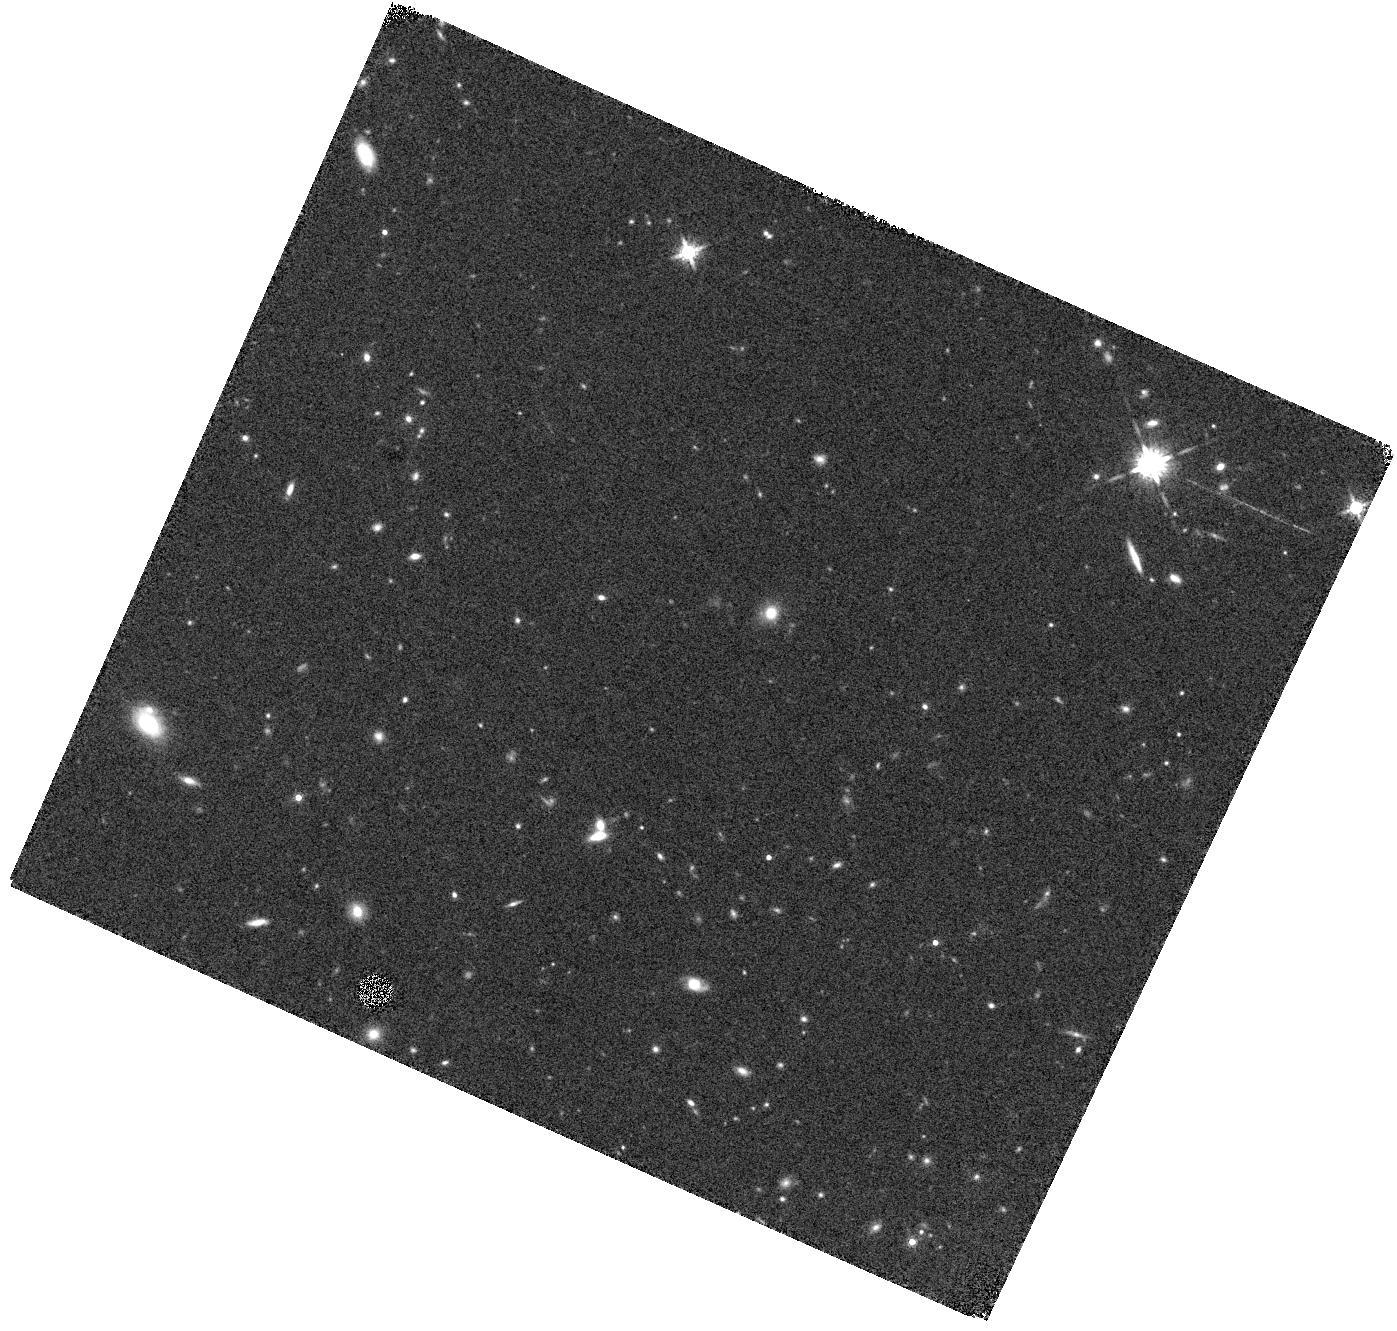
Target: WFC3-PEAK2-7. Instrument: WFC3/IR. Filter: F160W. Exposure: 12 min. Observation ID: hst_16684_61_wfc3_ir_f160w_ienn61

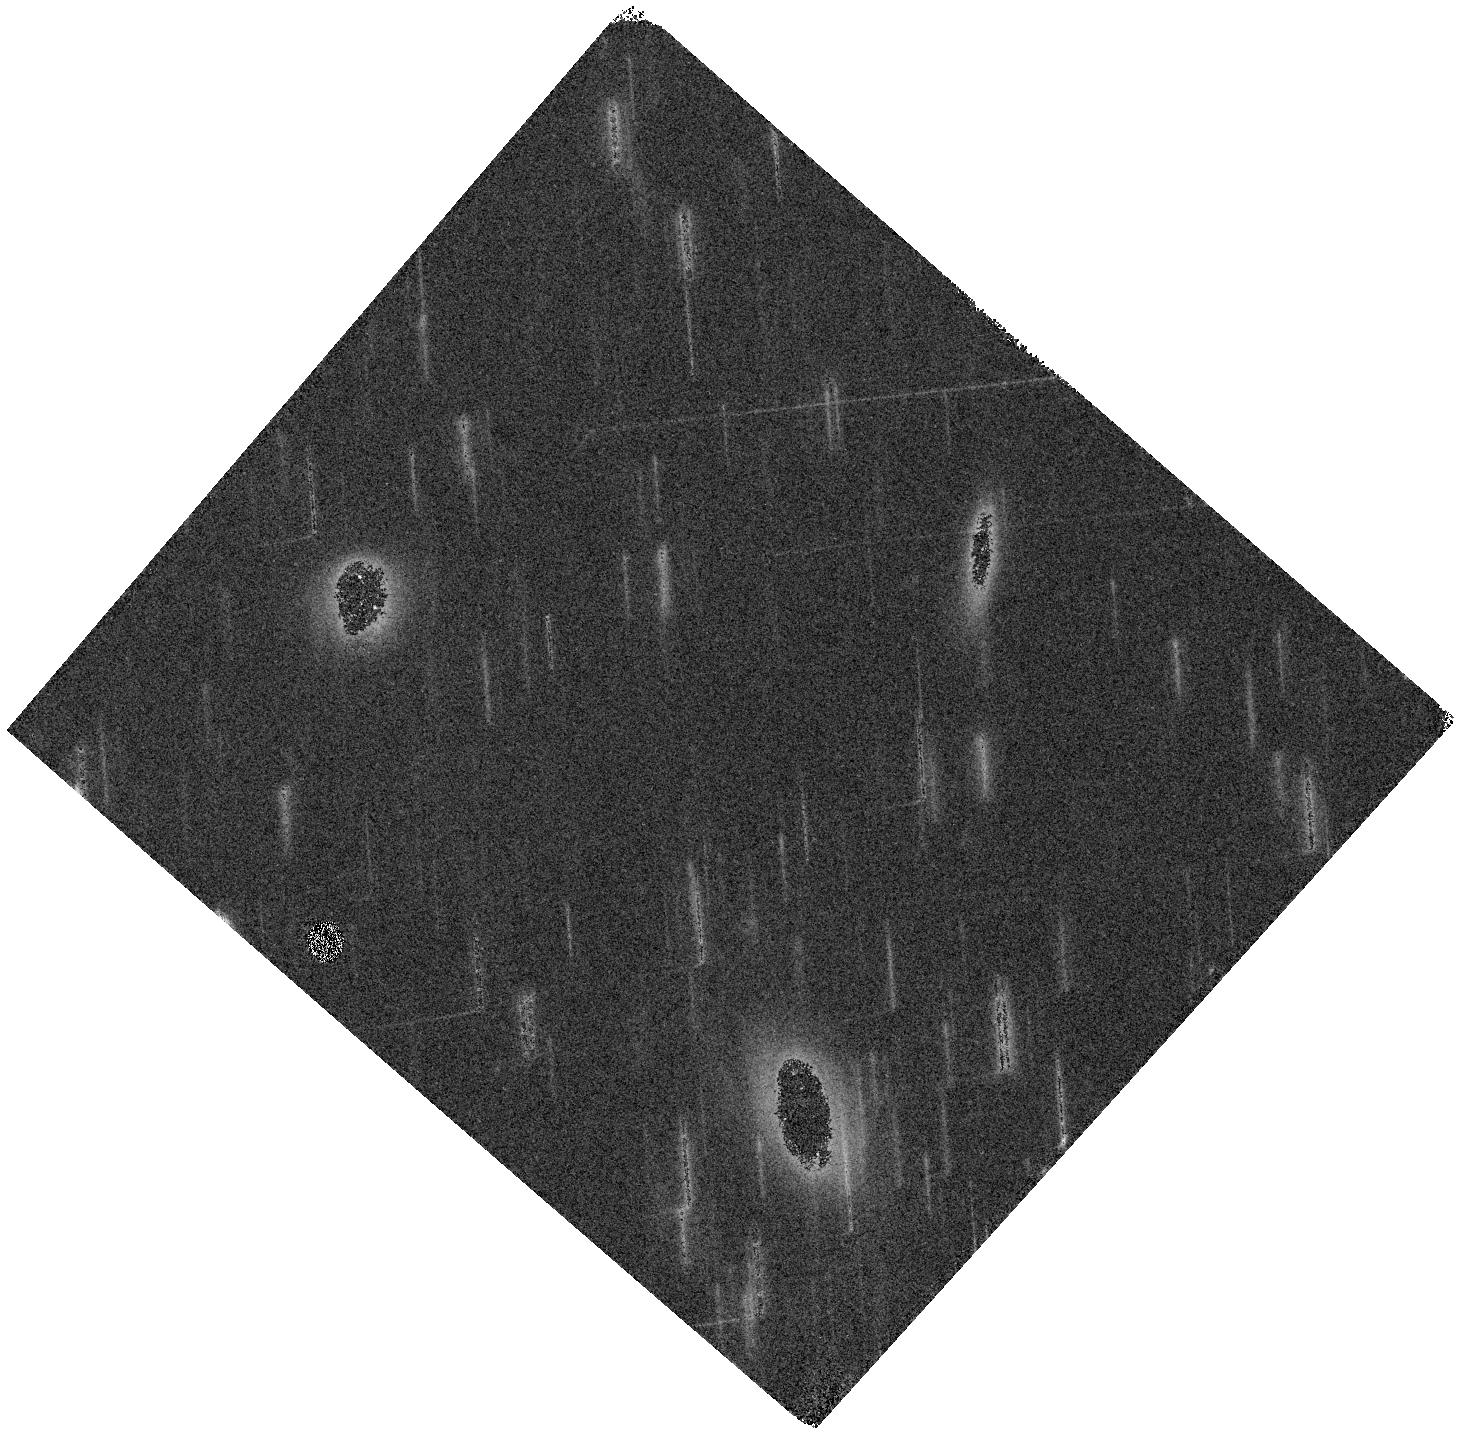
Target: WFC3-PEAK4-2. Instrument: WFC3/IR. Filter: F160W. Exposure: 6 min. Observation ID: hst_16684_99_wfc3_ir_f160w_ienn99

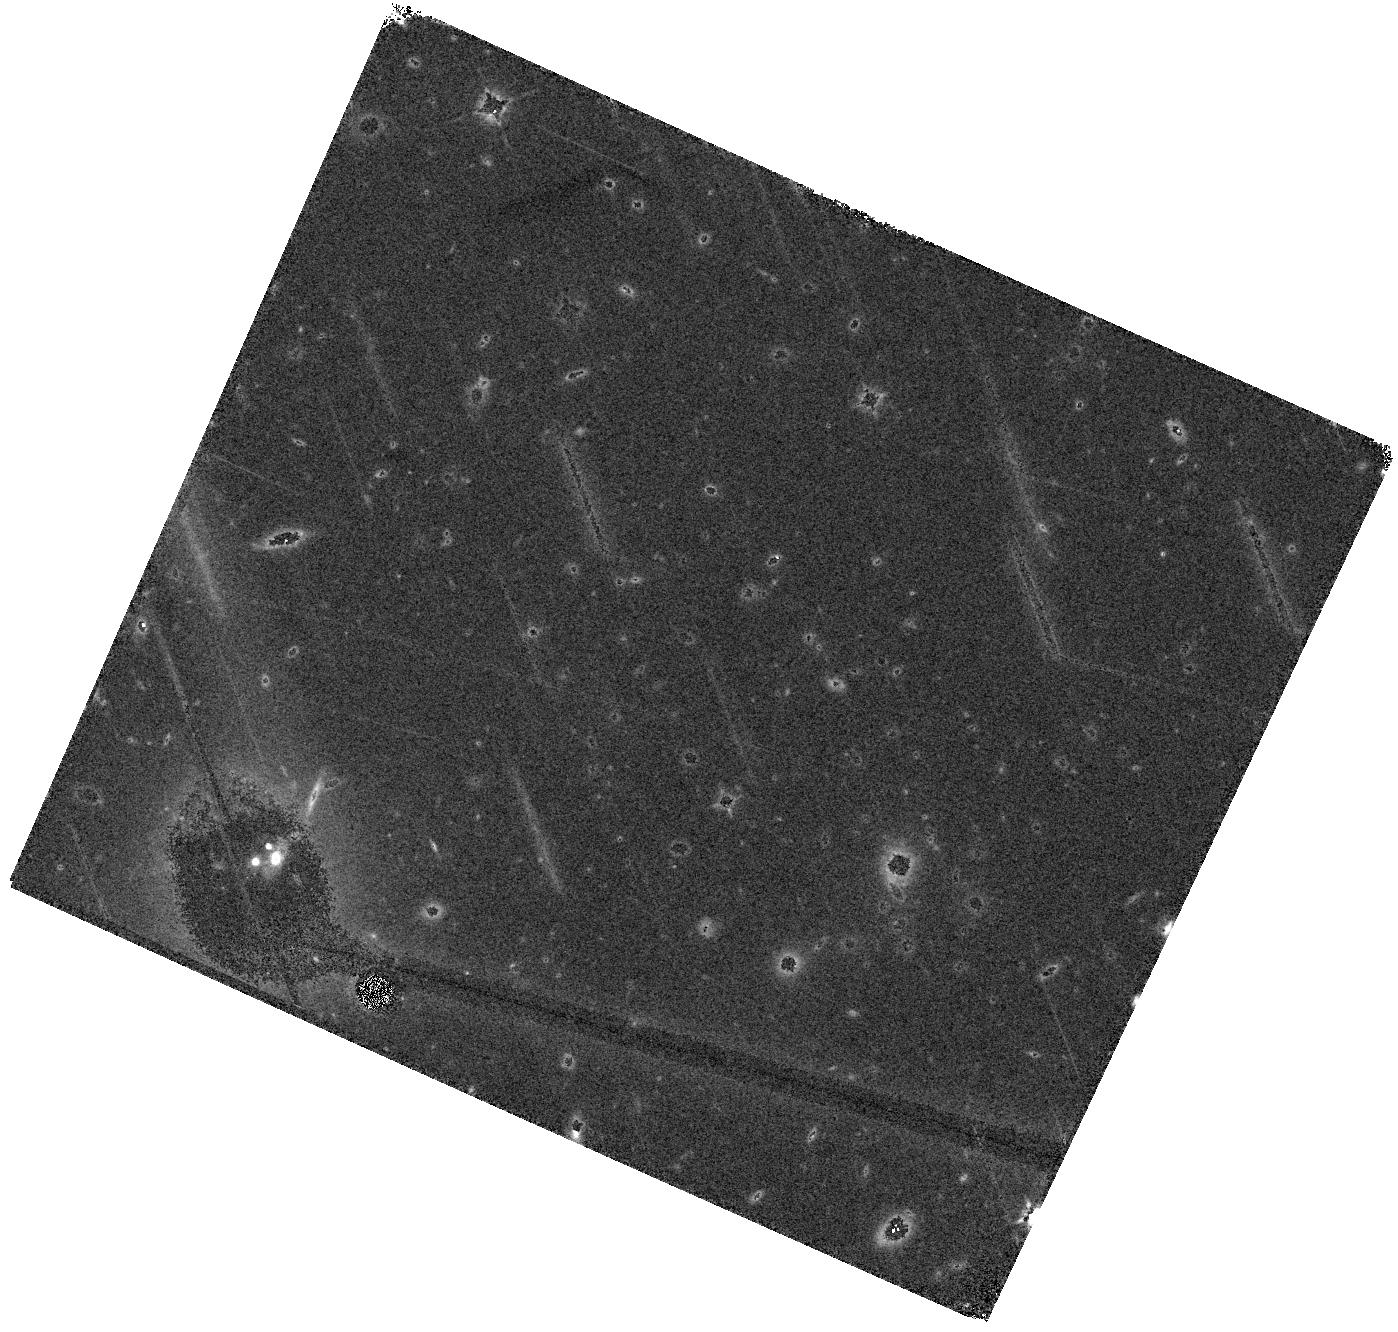
Target: WFC3-PEAK1-2. Instrument: WFC3/IR. Filter: F160W. Exposure: 12 min. Observation ID: hst_16684_02_wfc3_ir_f160w_ienn02

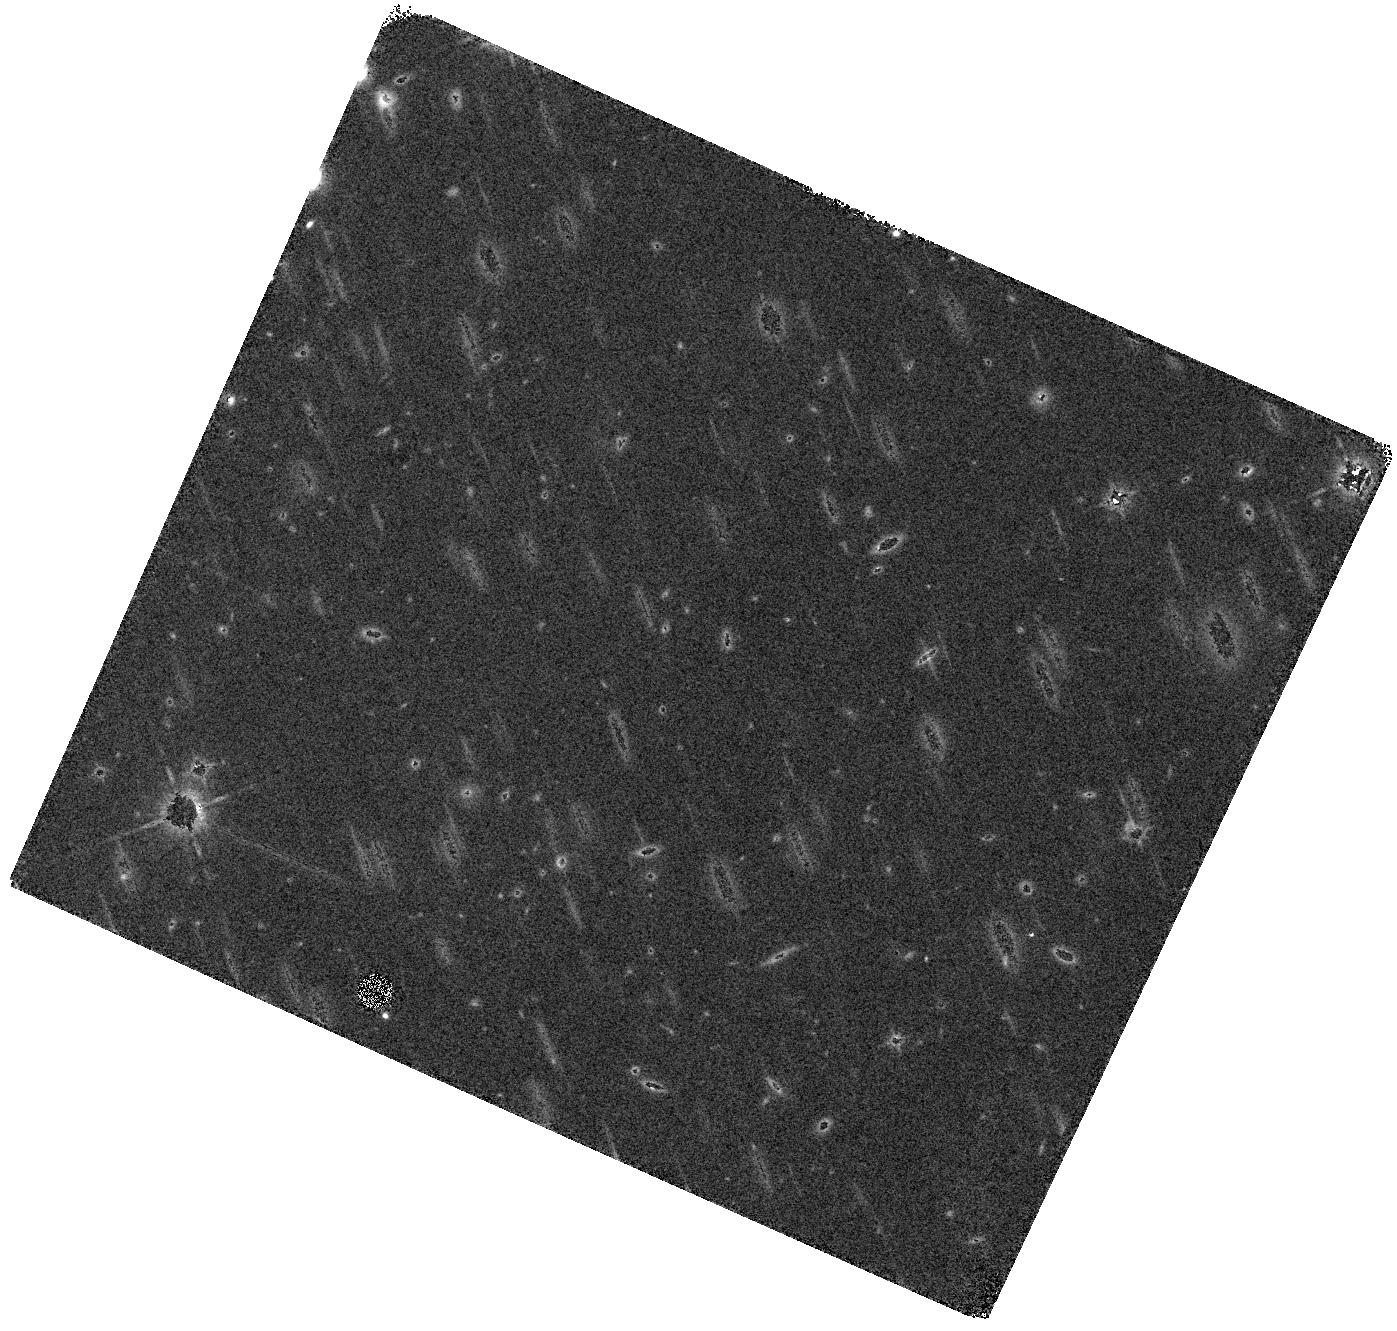
Target: WFC3-PEAK3N7-2. Instrument: WFC3/IR. Filter: F160W. Exposure: 12 min. Observation ID: hst_16684_16_wfc3_ir_f160w_ienn16

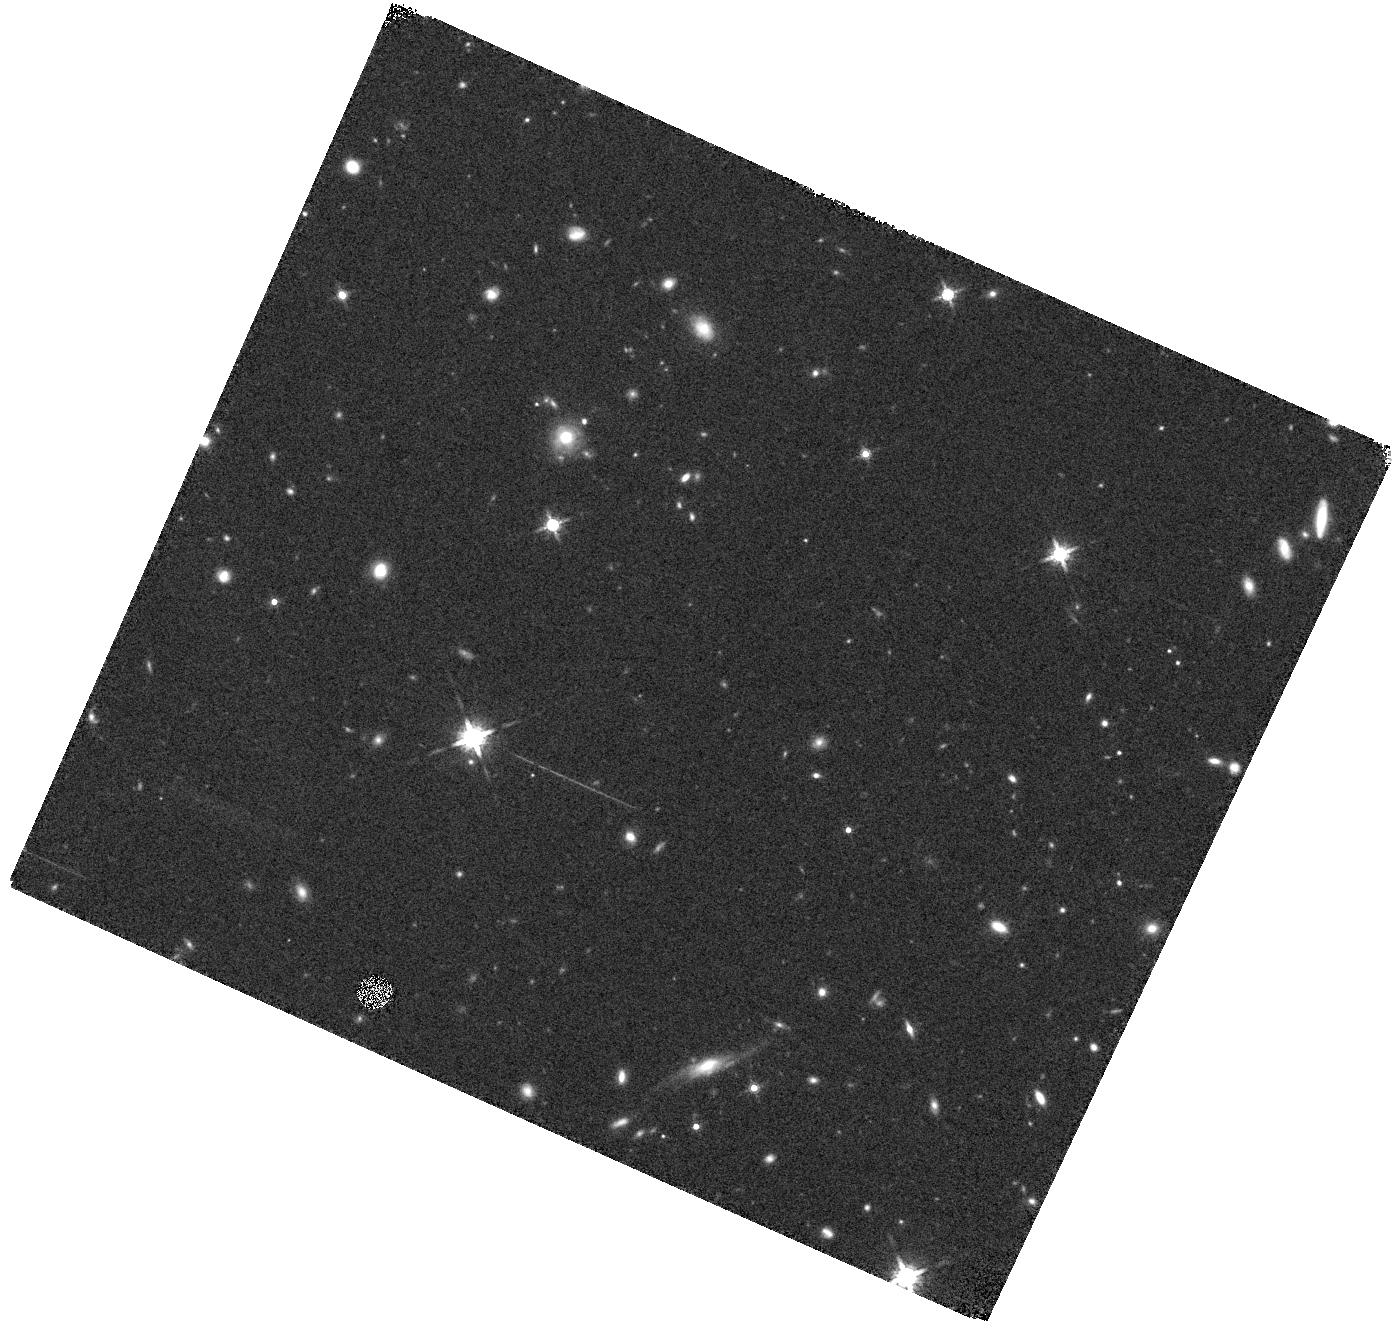
Target: WFC3-PEAK1-4. Instrument: WFC3/IR. Filter: F160W. Exposure: 12 min. Observation ID: hst_16684_04_wfc3_ir_f160w_ienn04

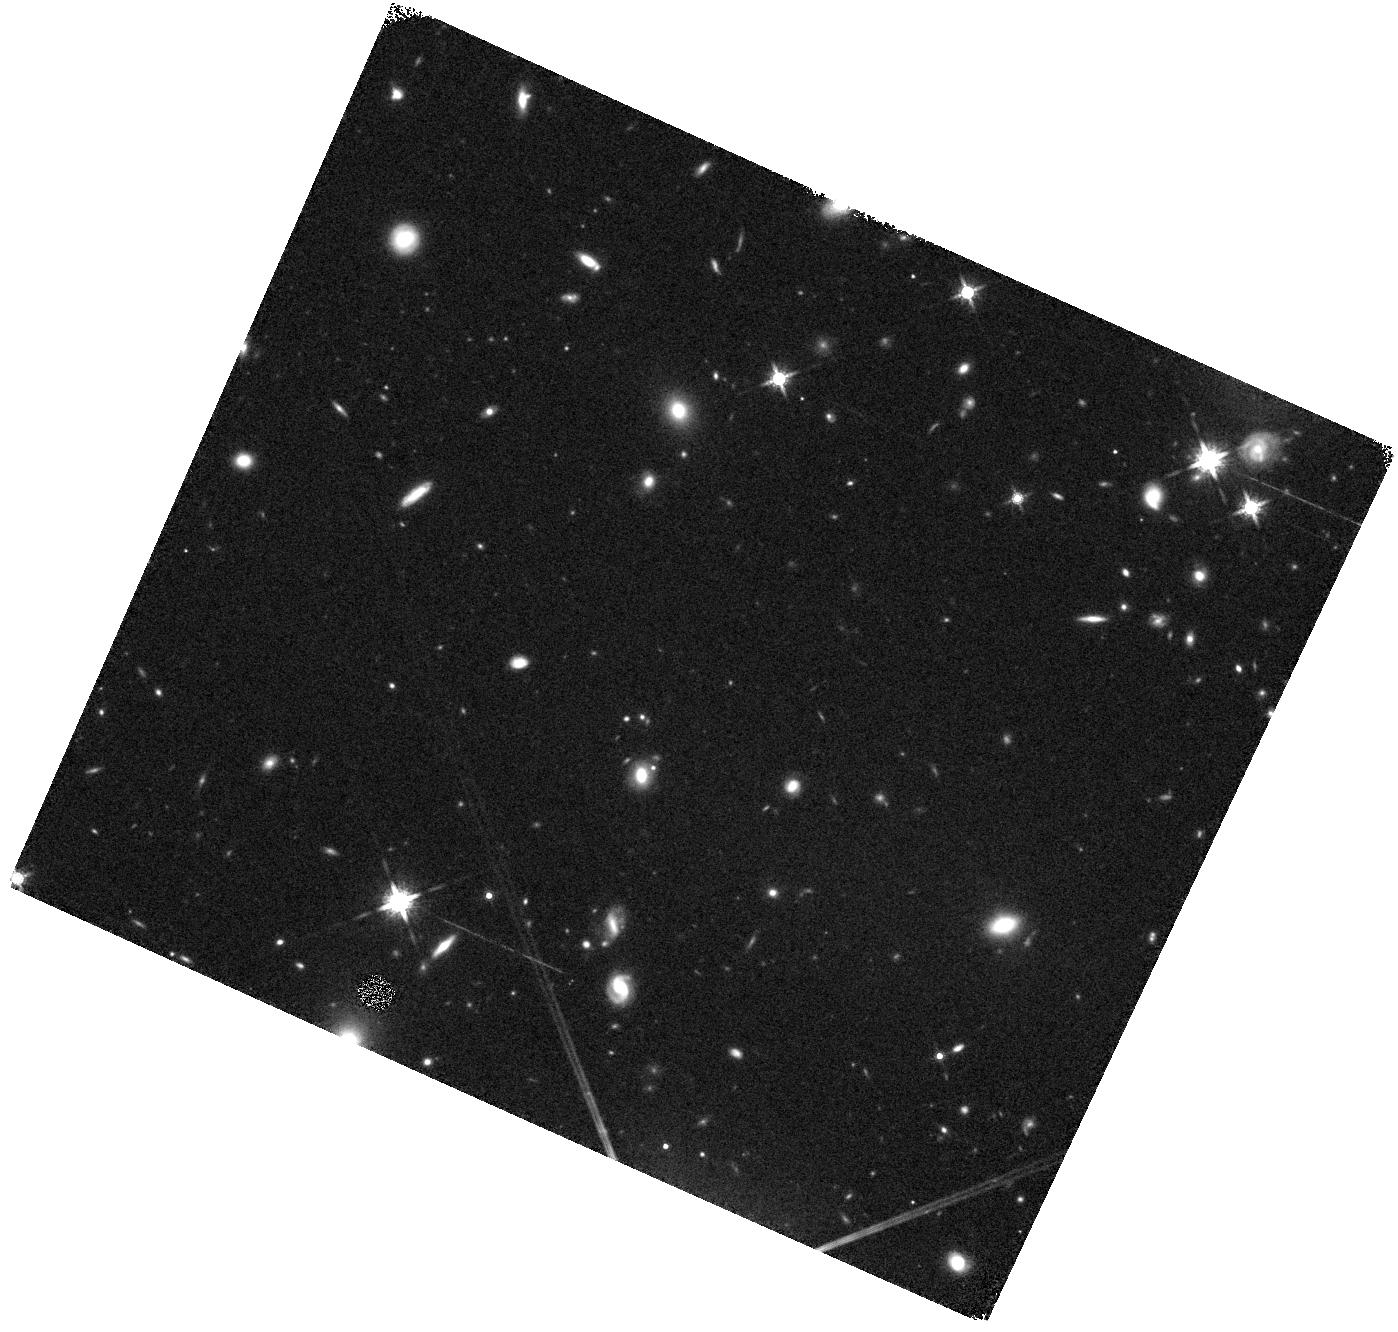
Target: WFC3-PEAK1-1. Instrument: WFC3/IR. Filter: F160W. Exposure: 12 min. Observation ID: hst_16684_01_wfc3_ir_f160w_ienn01

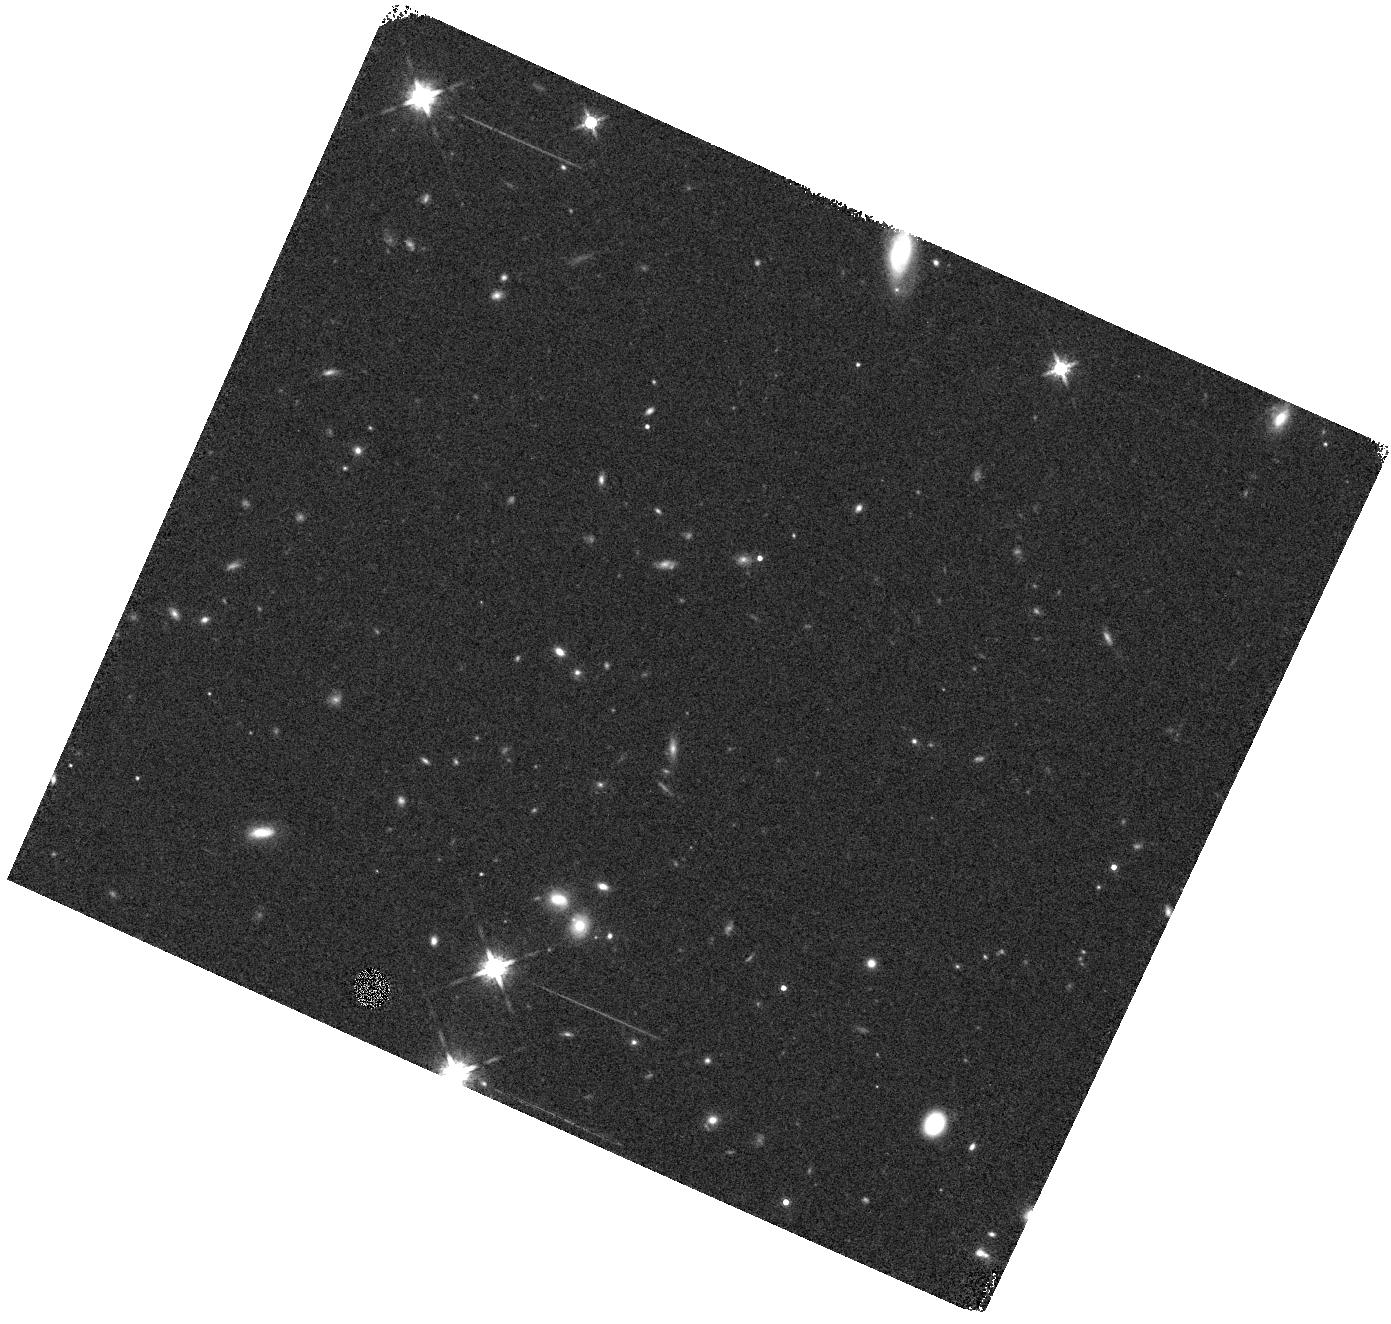
Target: WFC3-PEAK3N7-1. Instrument: WFC3/IR. Filter: F160W. Exposure: 6 min. Observation ID: hst_16684_65_wfc3_ir_f160w_ienn65

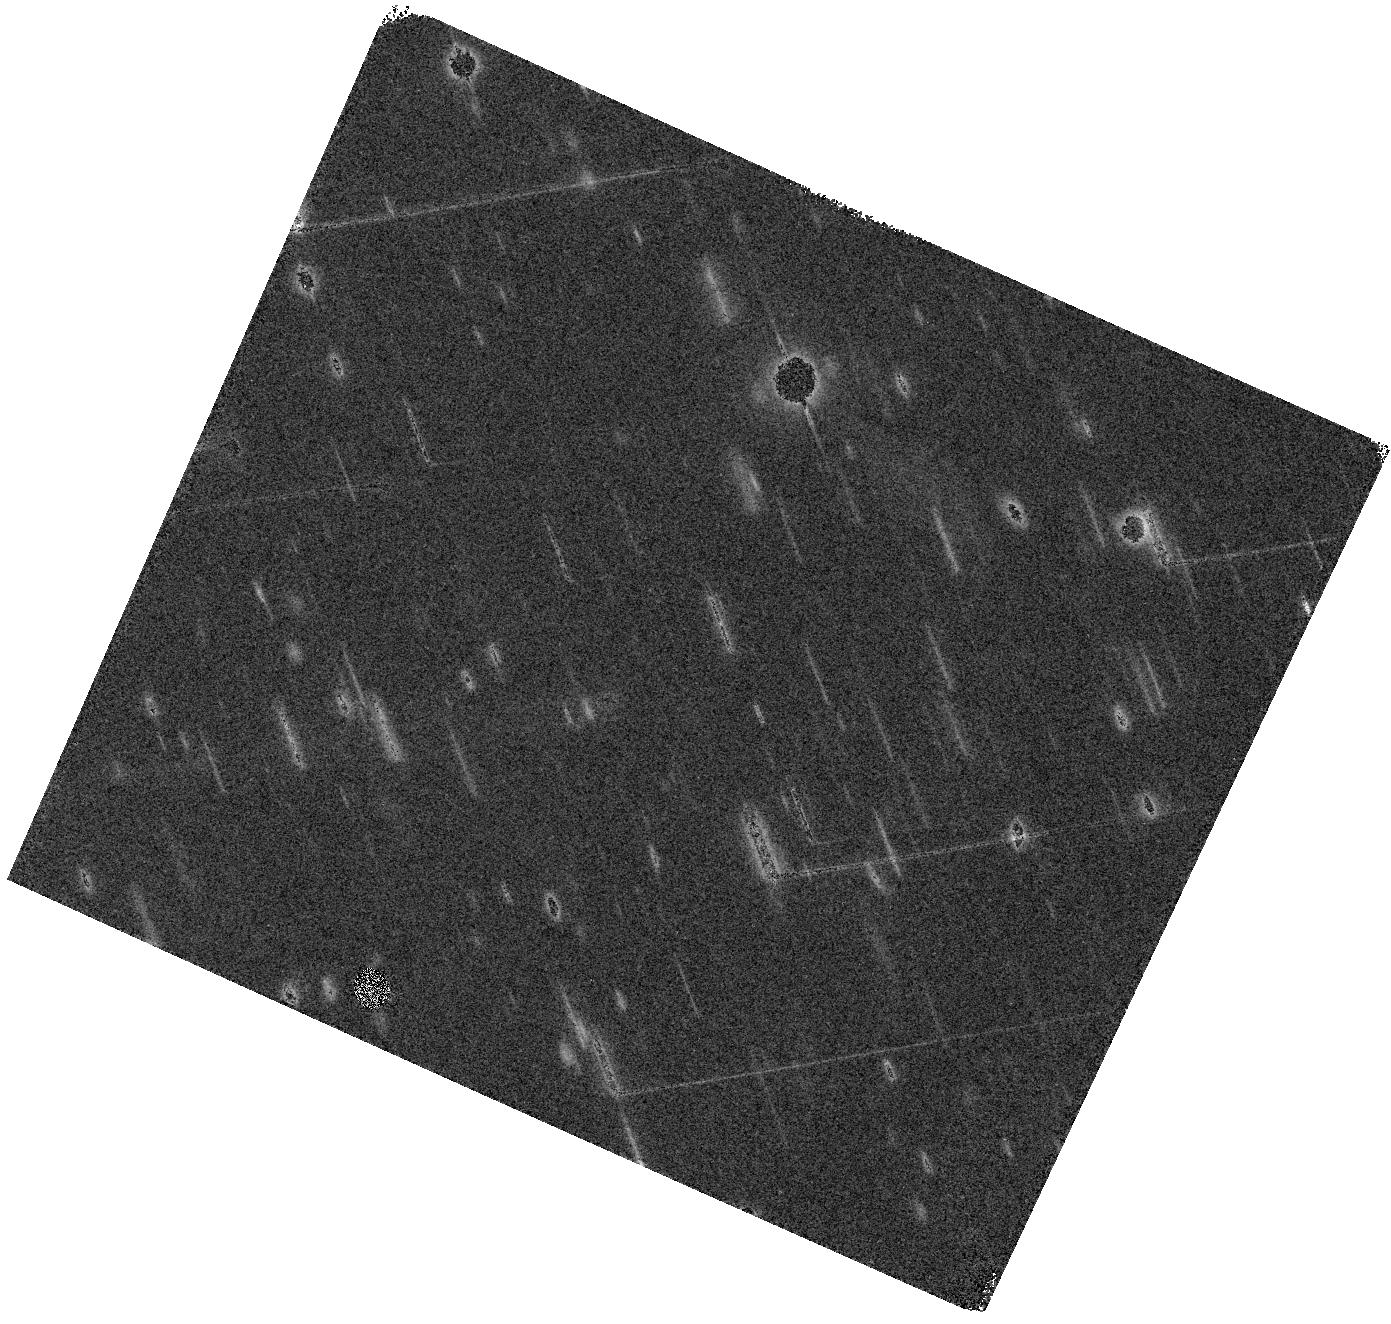
Target: WFC3-PEAK4N5-1. Instrument: WFC3/IR. Filter: F160W. Exposure: 6 min. Observation ID: hst_16684_73_wfc3_ir_f160w_ienn73

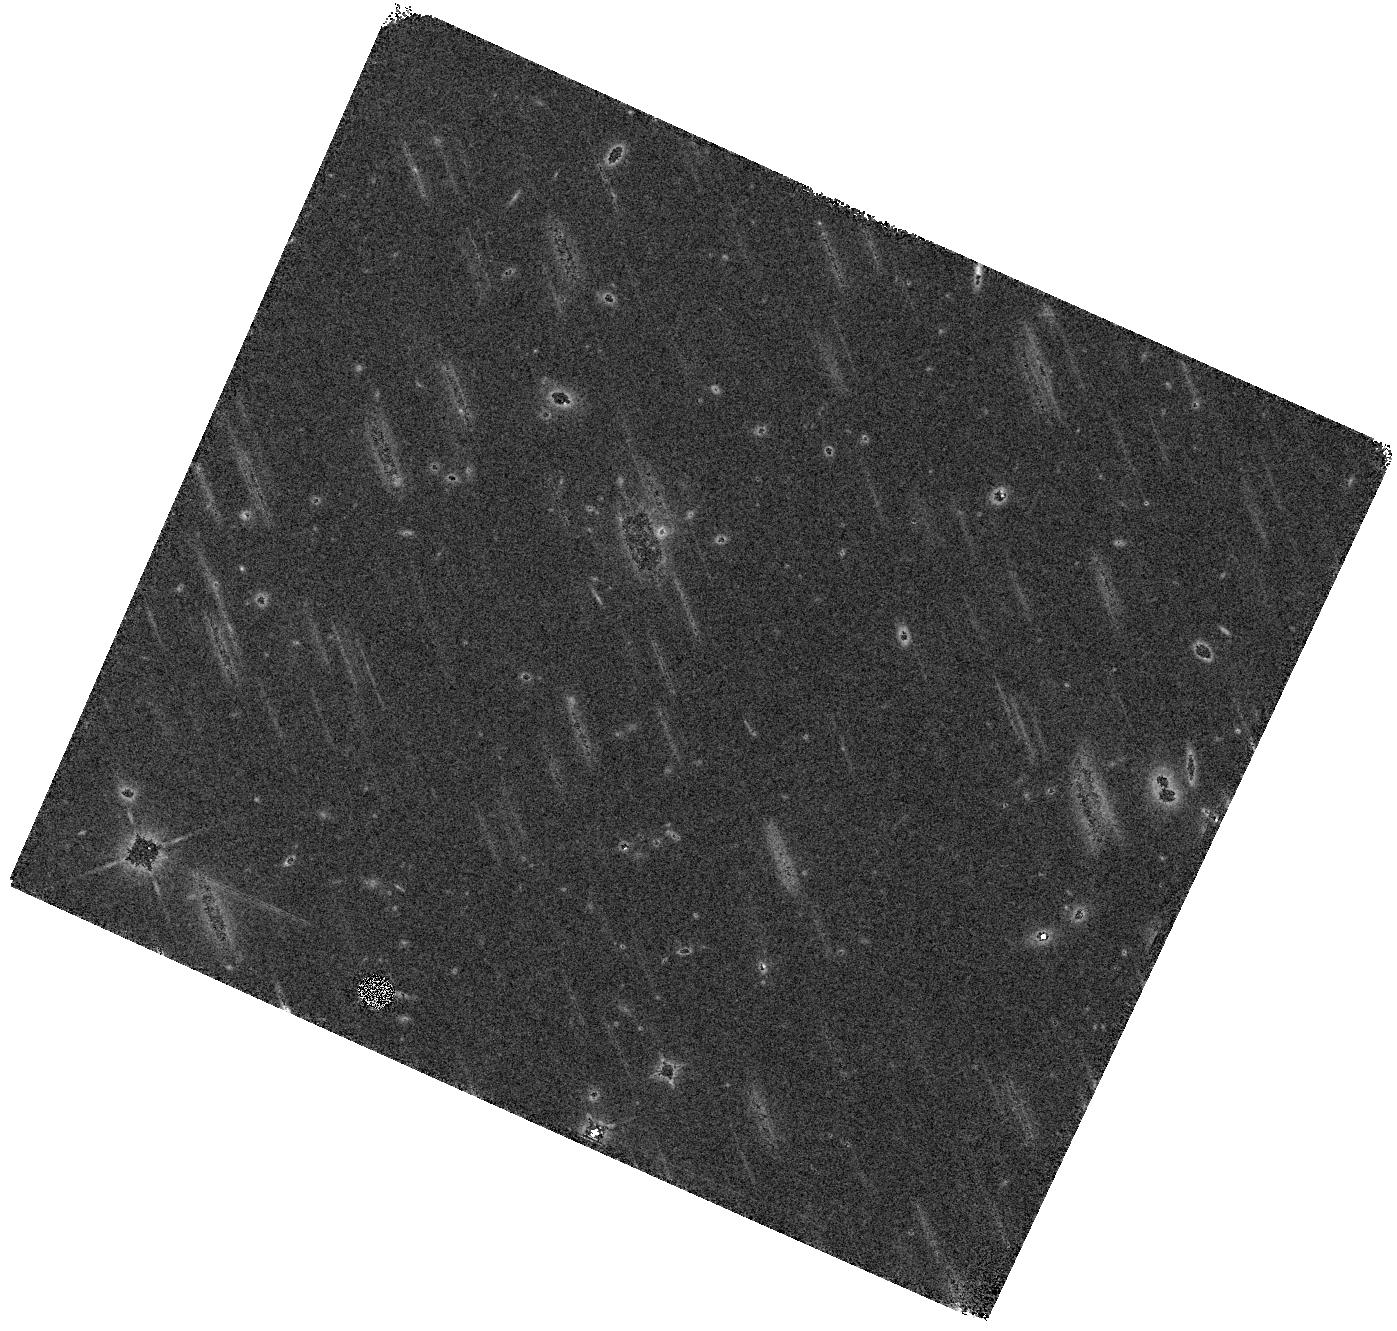
Target: WFC3-PEAK3-1. Instrument: WFC3/IR. Filter: F160W. Exposure: 12 min. Observation ID: hst_16684_12_wfc3_ir_f160w_ienn12

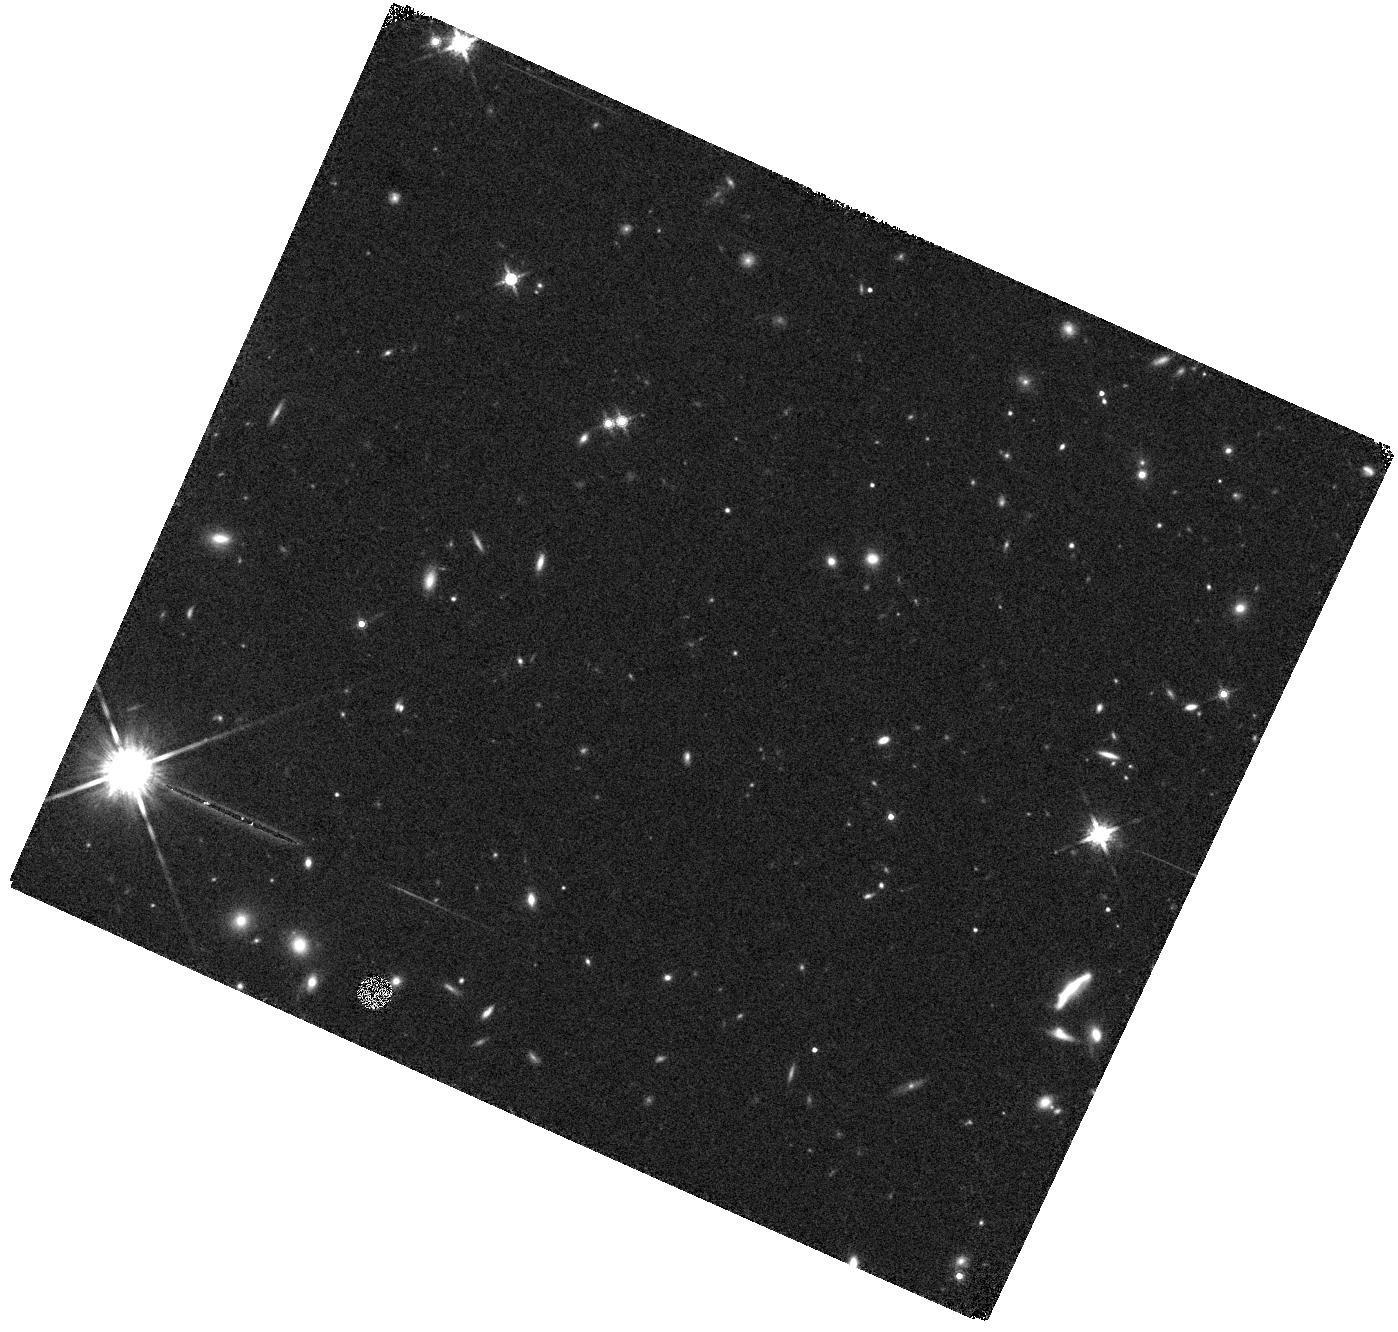
Target: WFC3-PEAK1-3. Instrument: WFC3/IR. Filter: F160W. Exposure: 12 min. Observation ID: hst_16684_03_wfc3_ir_f160w_ienn03

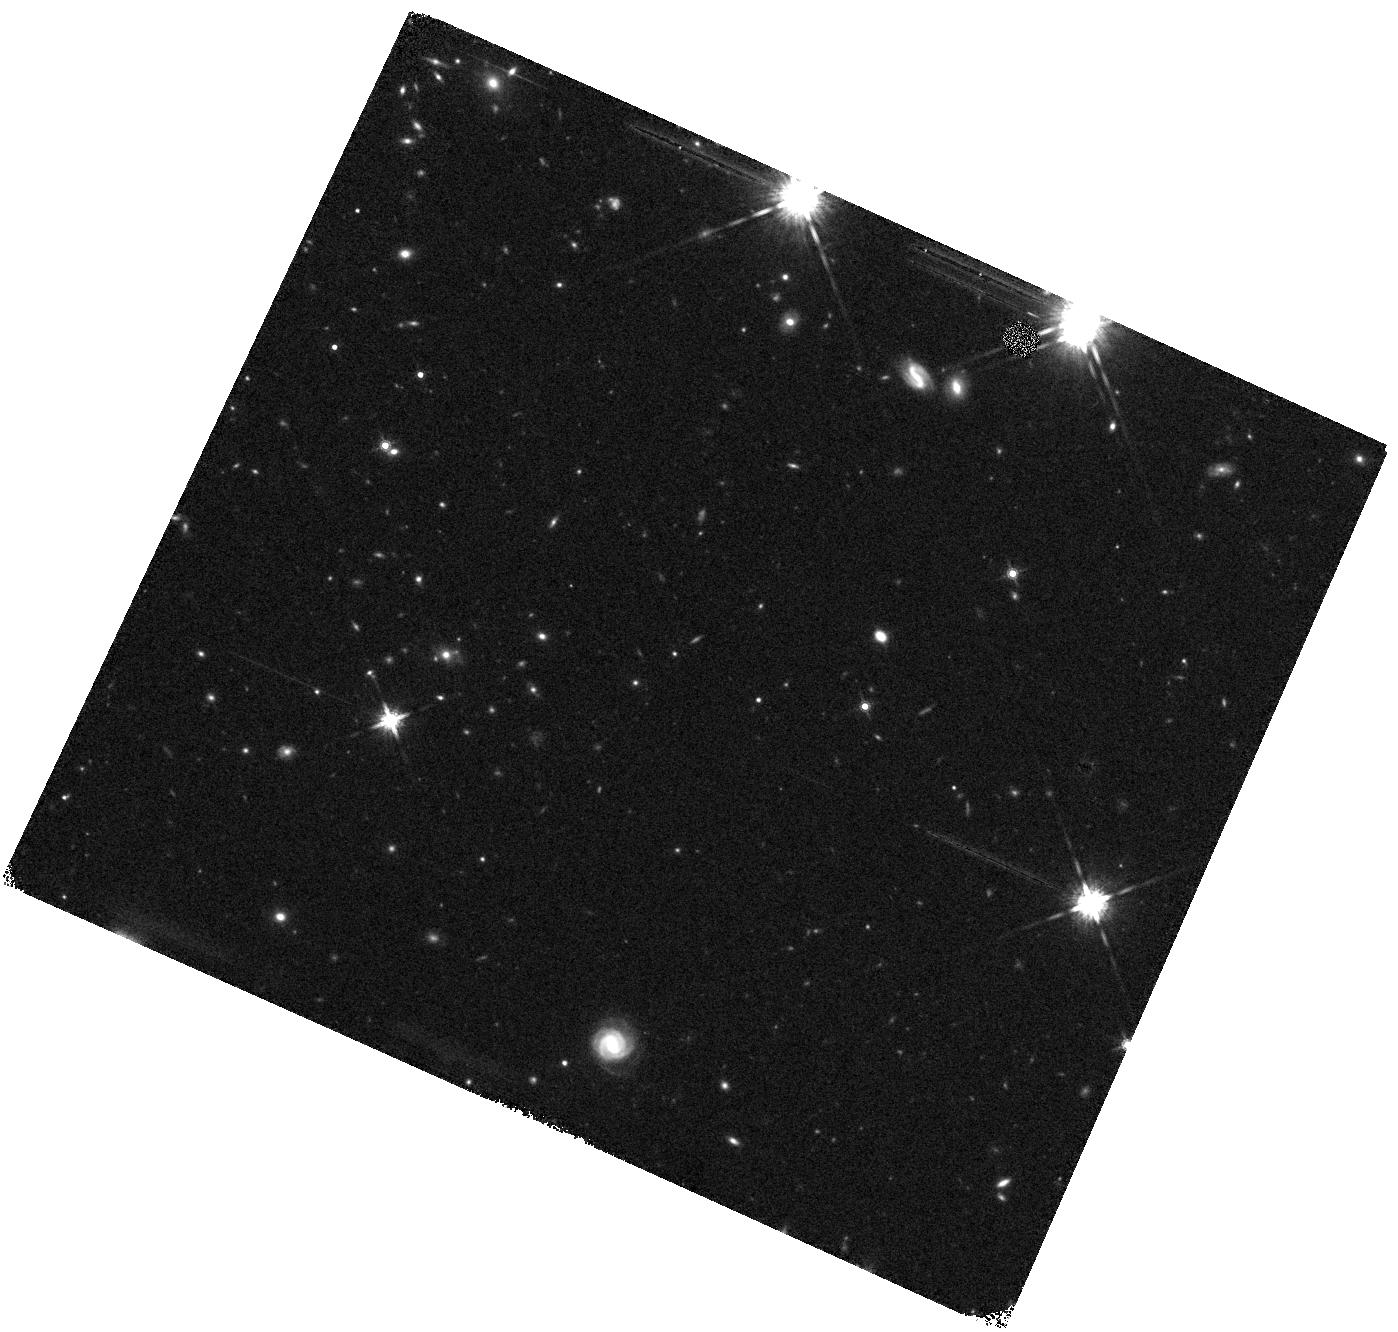
Target: WFC3-PEAK2-3. Instrument: WFC3/IR. Filter: F160W. Exposure: 12 min. Observation ID: hst_16684_07_wfc3_ir_f160w_ienn07

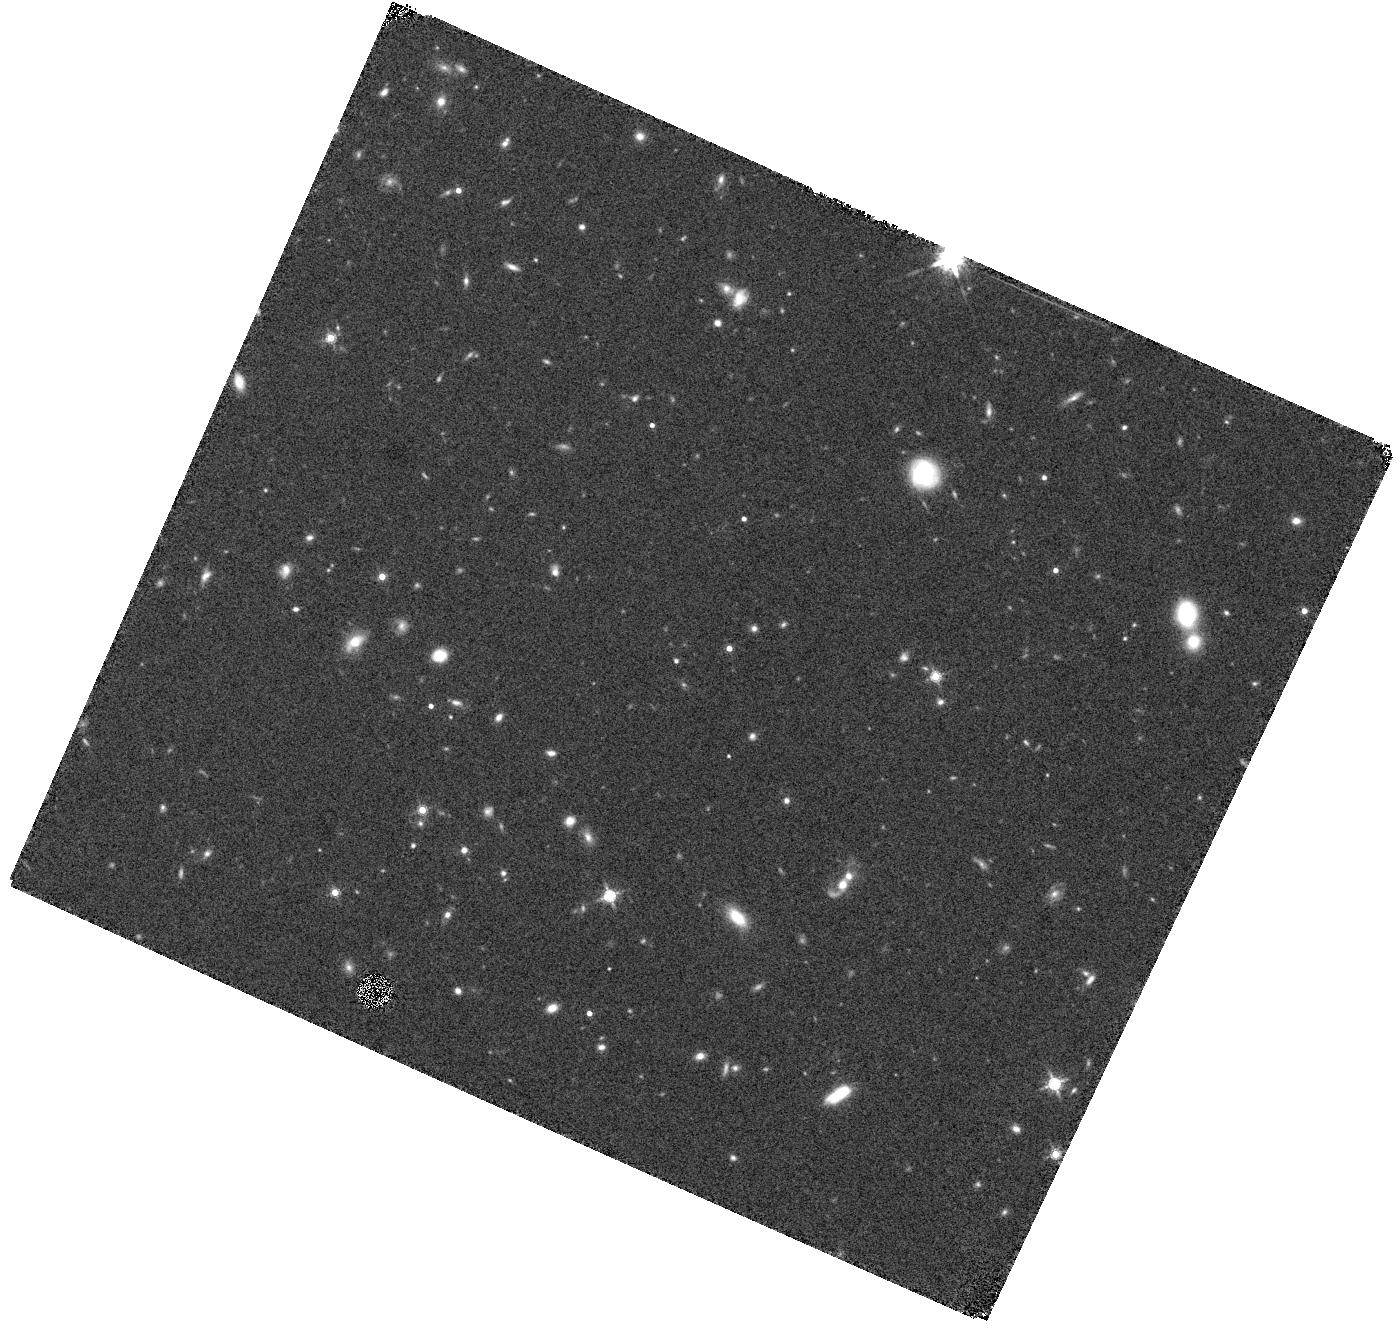
Target: WFC3-PEAK4-5. Instrument: WFC3/IR. Filter: F160W. Exposure: 12 min. Observation ID: hst_16684_22_wfc3_ir_f160w_ienn22

Peak Efficiency: Mass Assembly in a Forming Supercluster at the Peak of Cosmic Star Formation Activity (PI: Lemaux, Brian)

The Hyperion proto-supercluster at z~2.5 is the largest and best-studied large-scale structure observed during the peak of the cosmic star formation activity. Hyperion is the most massive overdensity yet discovered in the high-redshift universe, comparable in size and mass to present-day superclusters, and is comprised of seven distinct matter peaks, each corresponding to a proto-group or -cluster exhibiting its own unique activity. These peaks span over an order of magnitude in total mass and show a variety of levels of dynamical maturity. A small portion of Hyperion was serendipitously observed by the 3D-HST survey, revealing tantalizing indications that stellar mass assembly was proceeding rapidly in member galaxies both through star formation and merging processes. We propose to use HST's unique capabilities, combined with existing data, to perform unbiased studies of environmentally-driven evolution in the early universe. Our program will produce a near complete map of Hyperion with WFC3 spectroscopy and imaging, confirming ~150 members (~50 in the densest peaks) - doubling the member sample and uniquely sampling the dusty star-forming and quiescent members. With this incredible sample, we will constrain the relationships between average galaxy star formation rates, stellar mass functions, and merging activity and environment. In conjunction with simulations and semi-empirical models, we will place strong constrains on different avenues of stellar mass assembly at a time when environmental quenching should be imposing itself in earnest and the vast majority of the stellar content of galaxies should be forming.